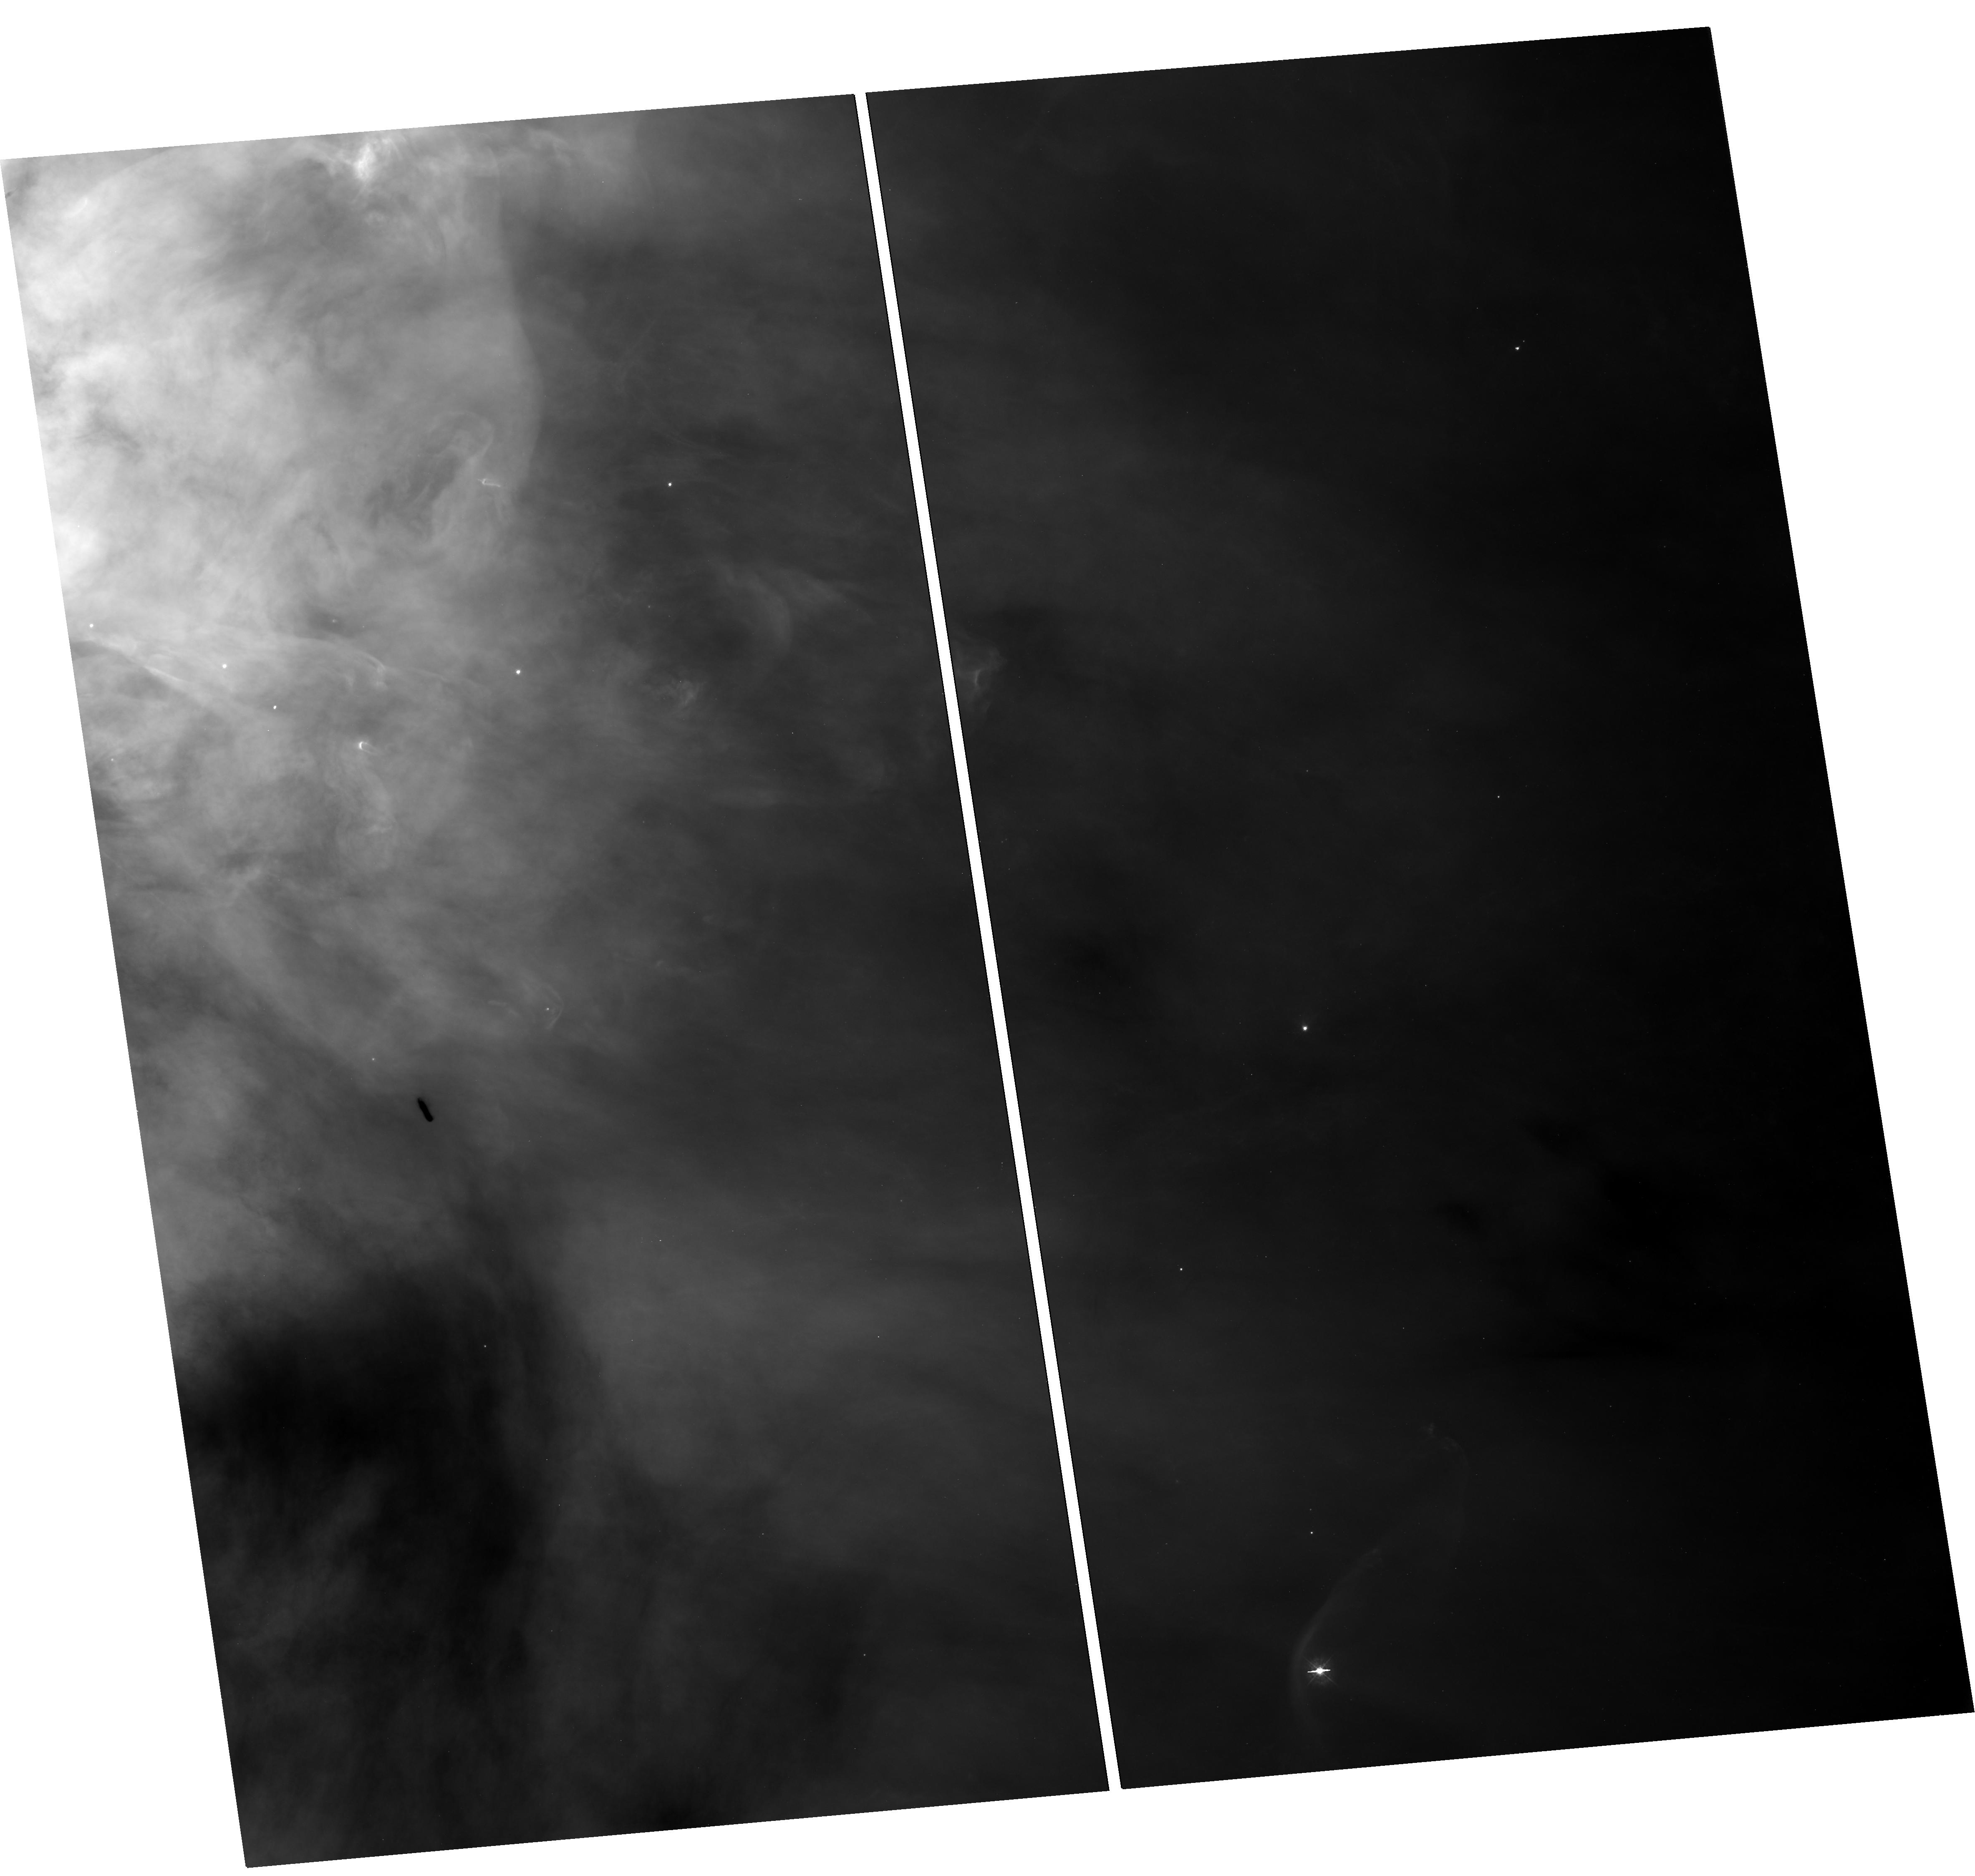
Target: M42-BOX2-TRAPEZIUM-WEST. Instrument: WFC3/UVIS. Filter: F336W. Exposure: 29 min. Observation ID: hst_13419_03_wfc3_uvis_f336w_icaz03

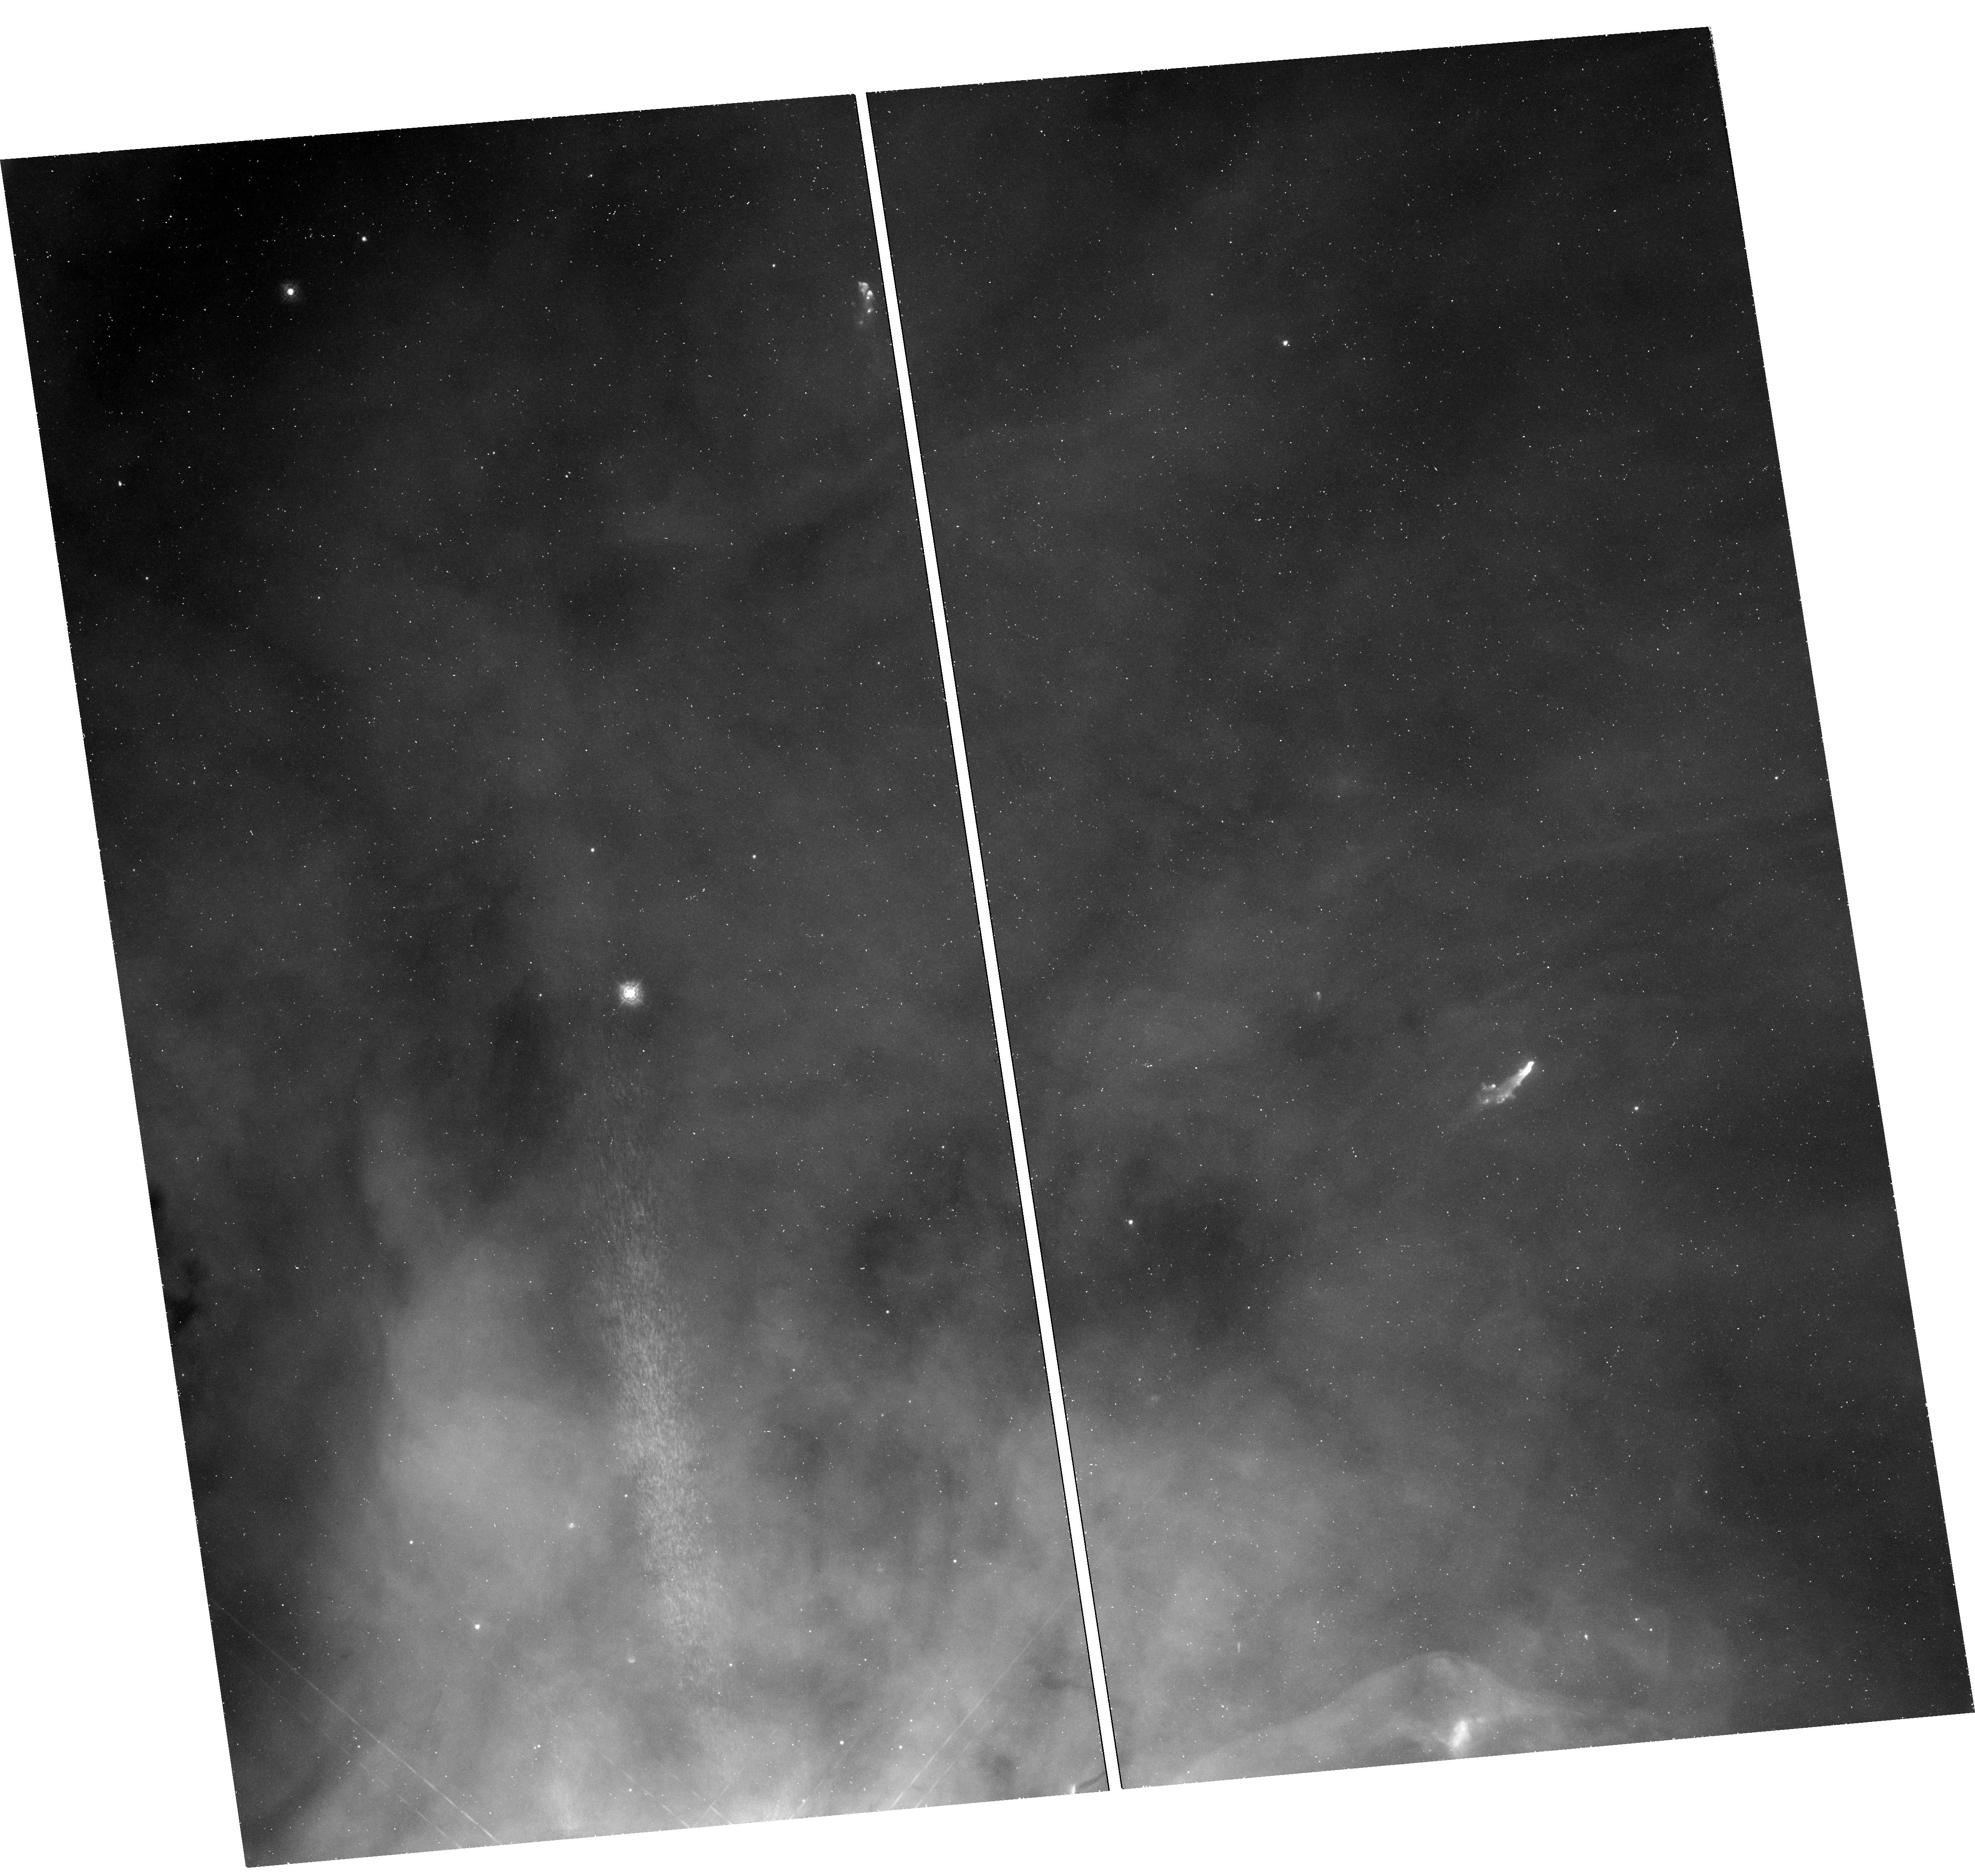
Target: M42-BOX3-TRAPEZIUM-NORTH. Instrument: WFC3/UVIS. Filter: F280N. Exposure: 54 min. Observation ID: hst_13419_06_wfc3_uvis_f280n_icaz06

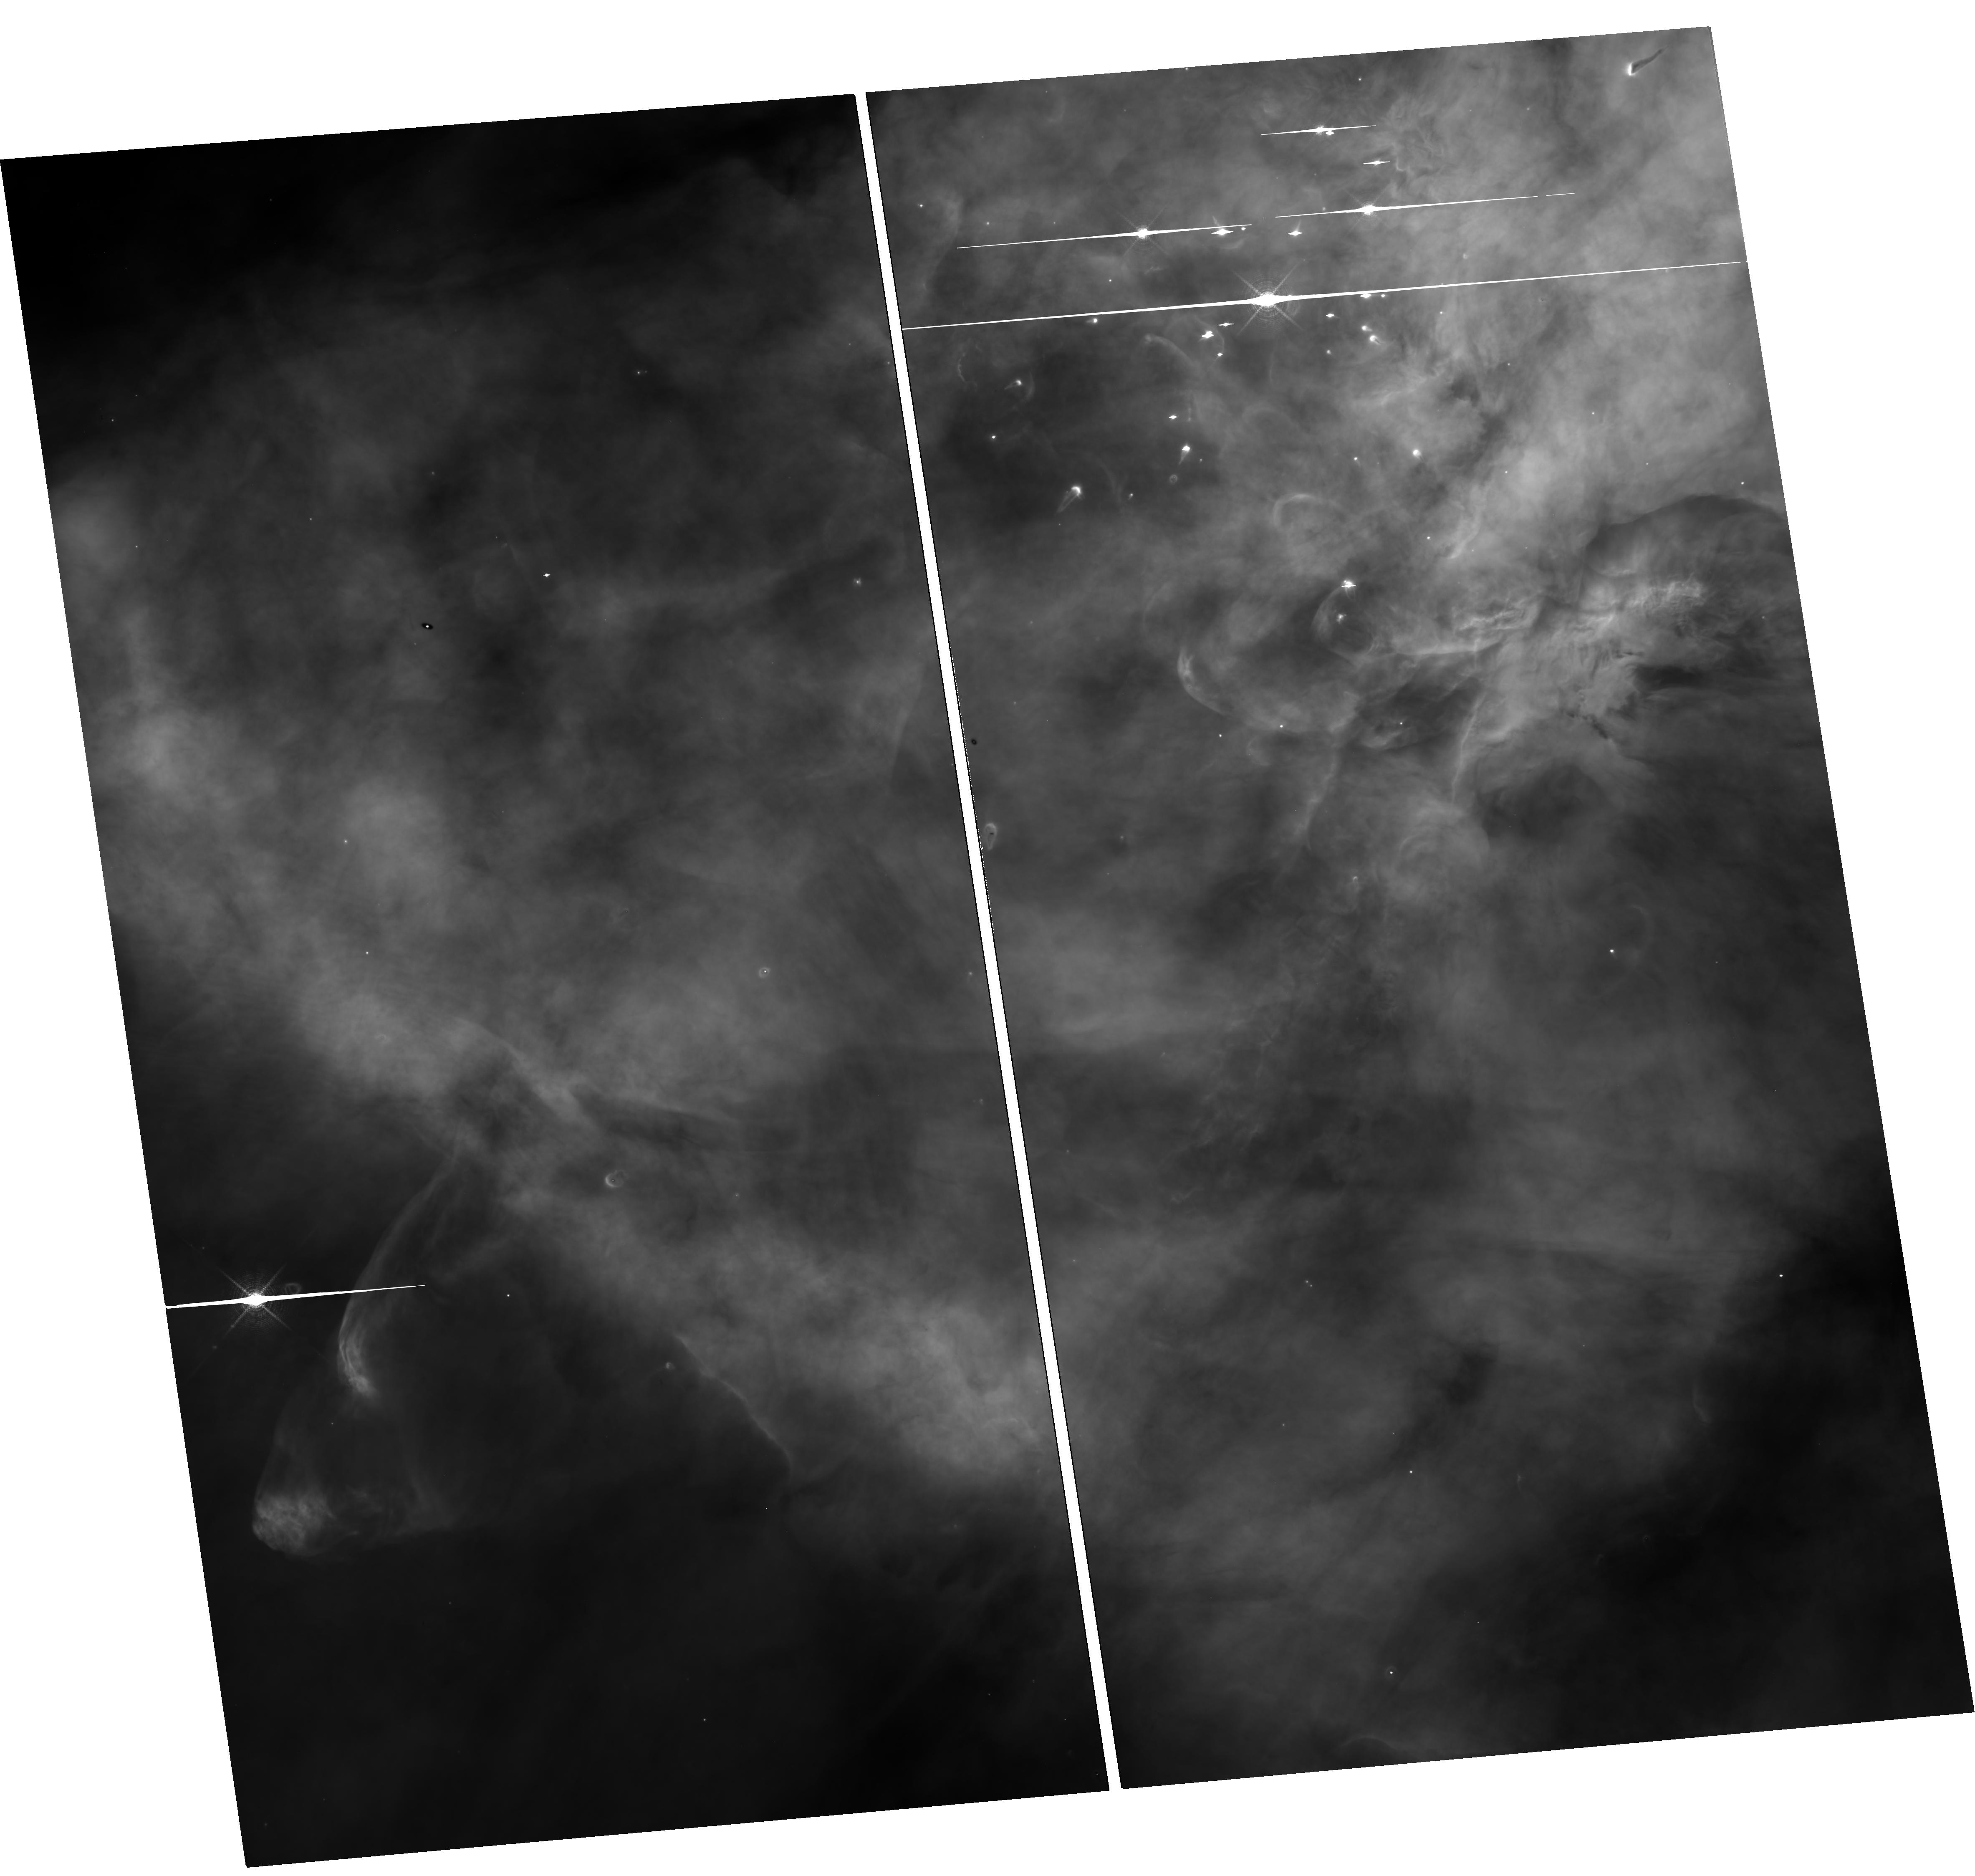
Target: M42-BOX1-TRAPEZIUM-SOUTH. Instrument: WFC3/UVIS. Filter: F656N. Exposure: 29 min. Observation ID: hst_13419_01_wfc3_uvis_f656n_icaz01

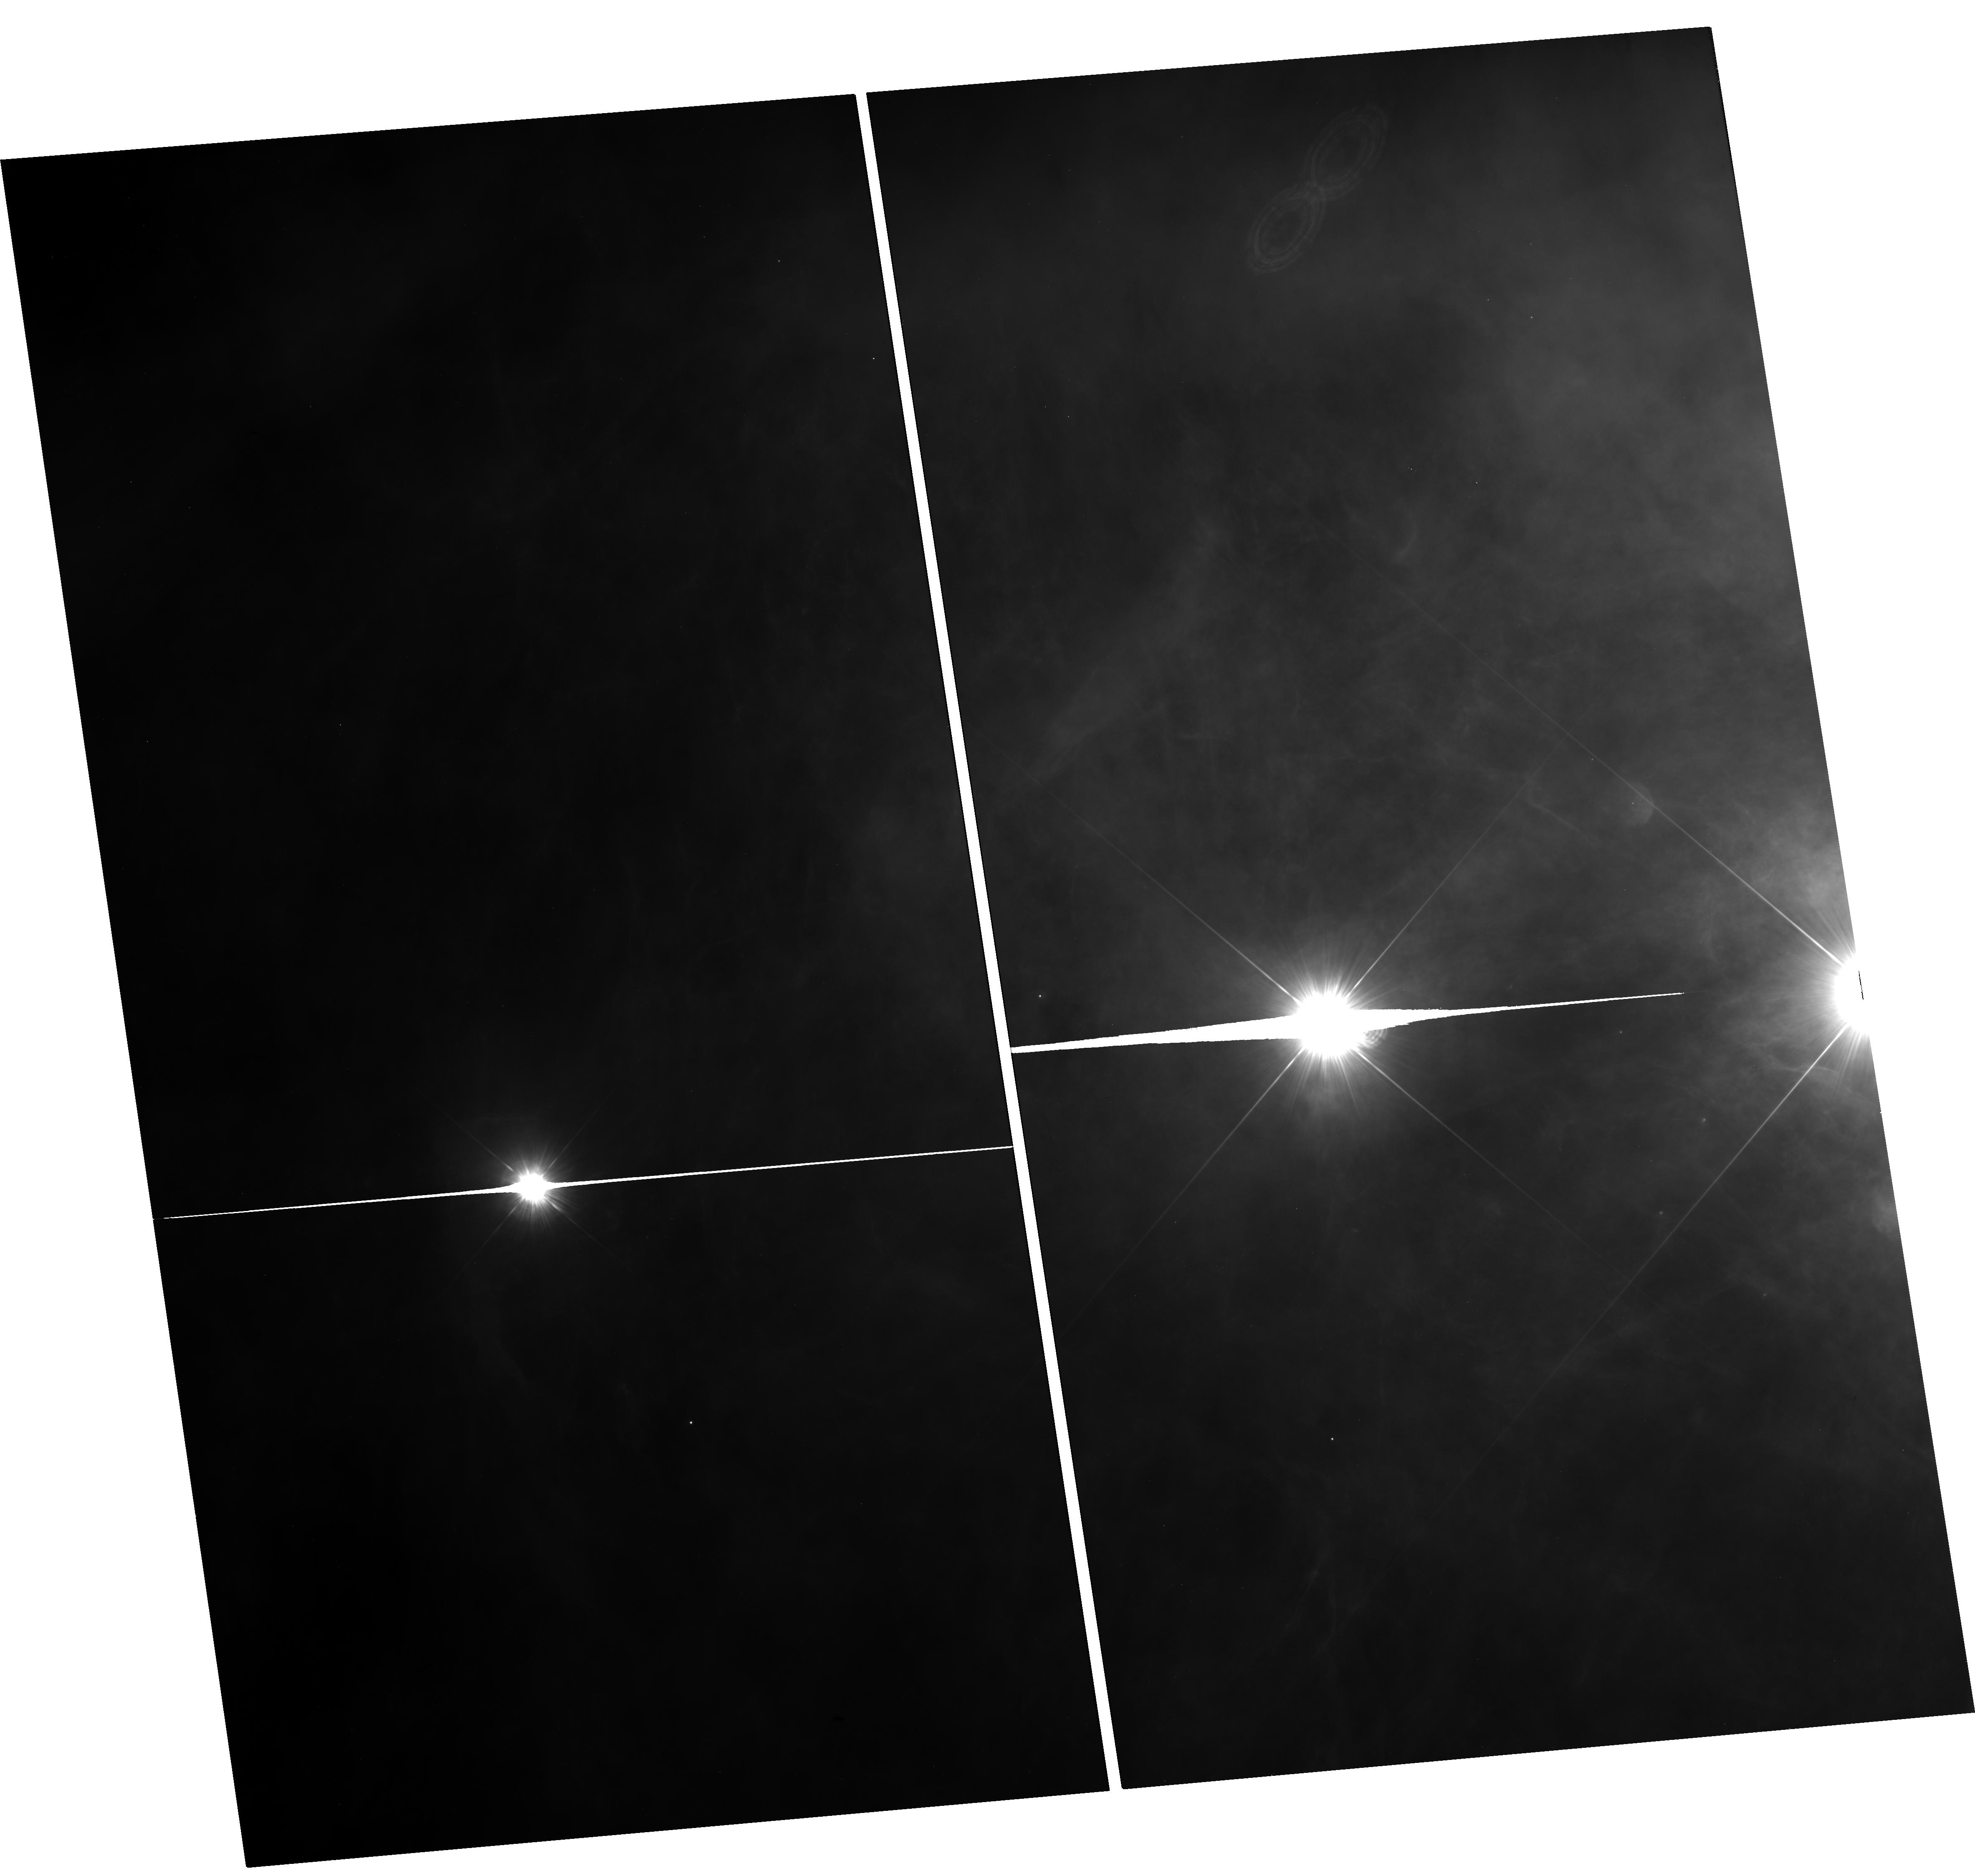
Target: M43-BOX5-BAR-SOUTHEAST. Instrument: WFC3/UVIS. Filter: F225W. Exposure: 29 min. Observation ID: hst_13419_07_wfc3_uvis_f225w_icaz07

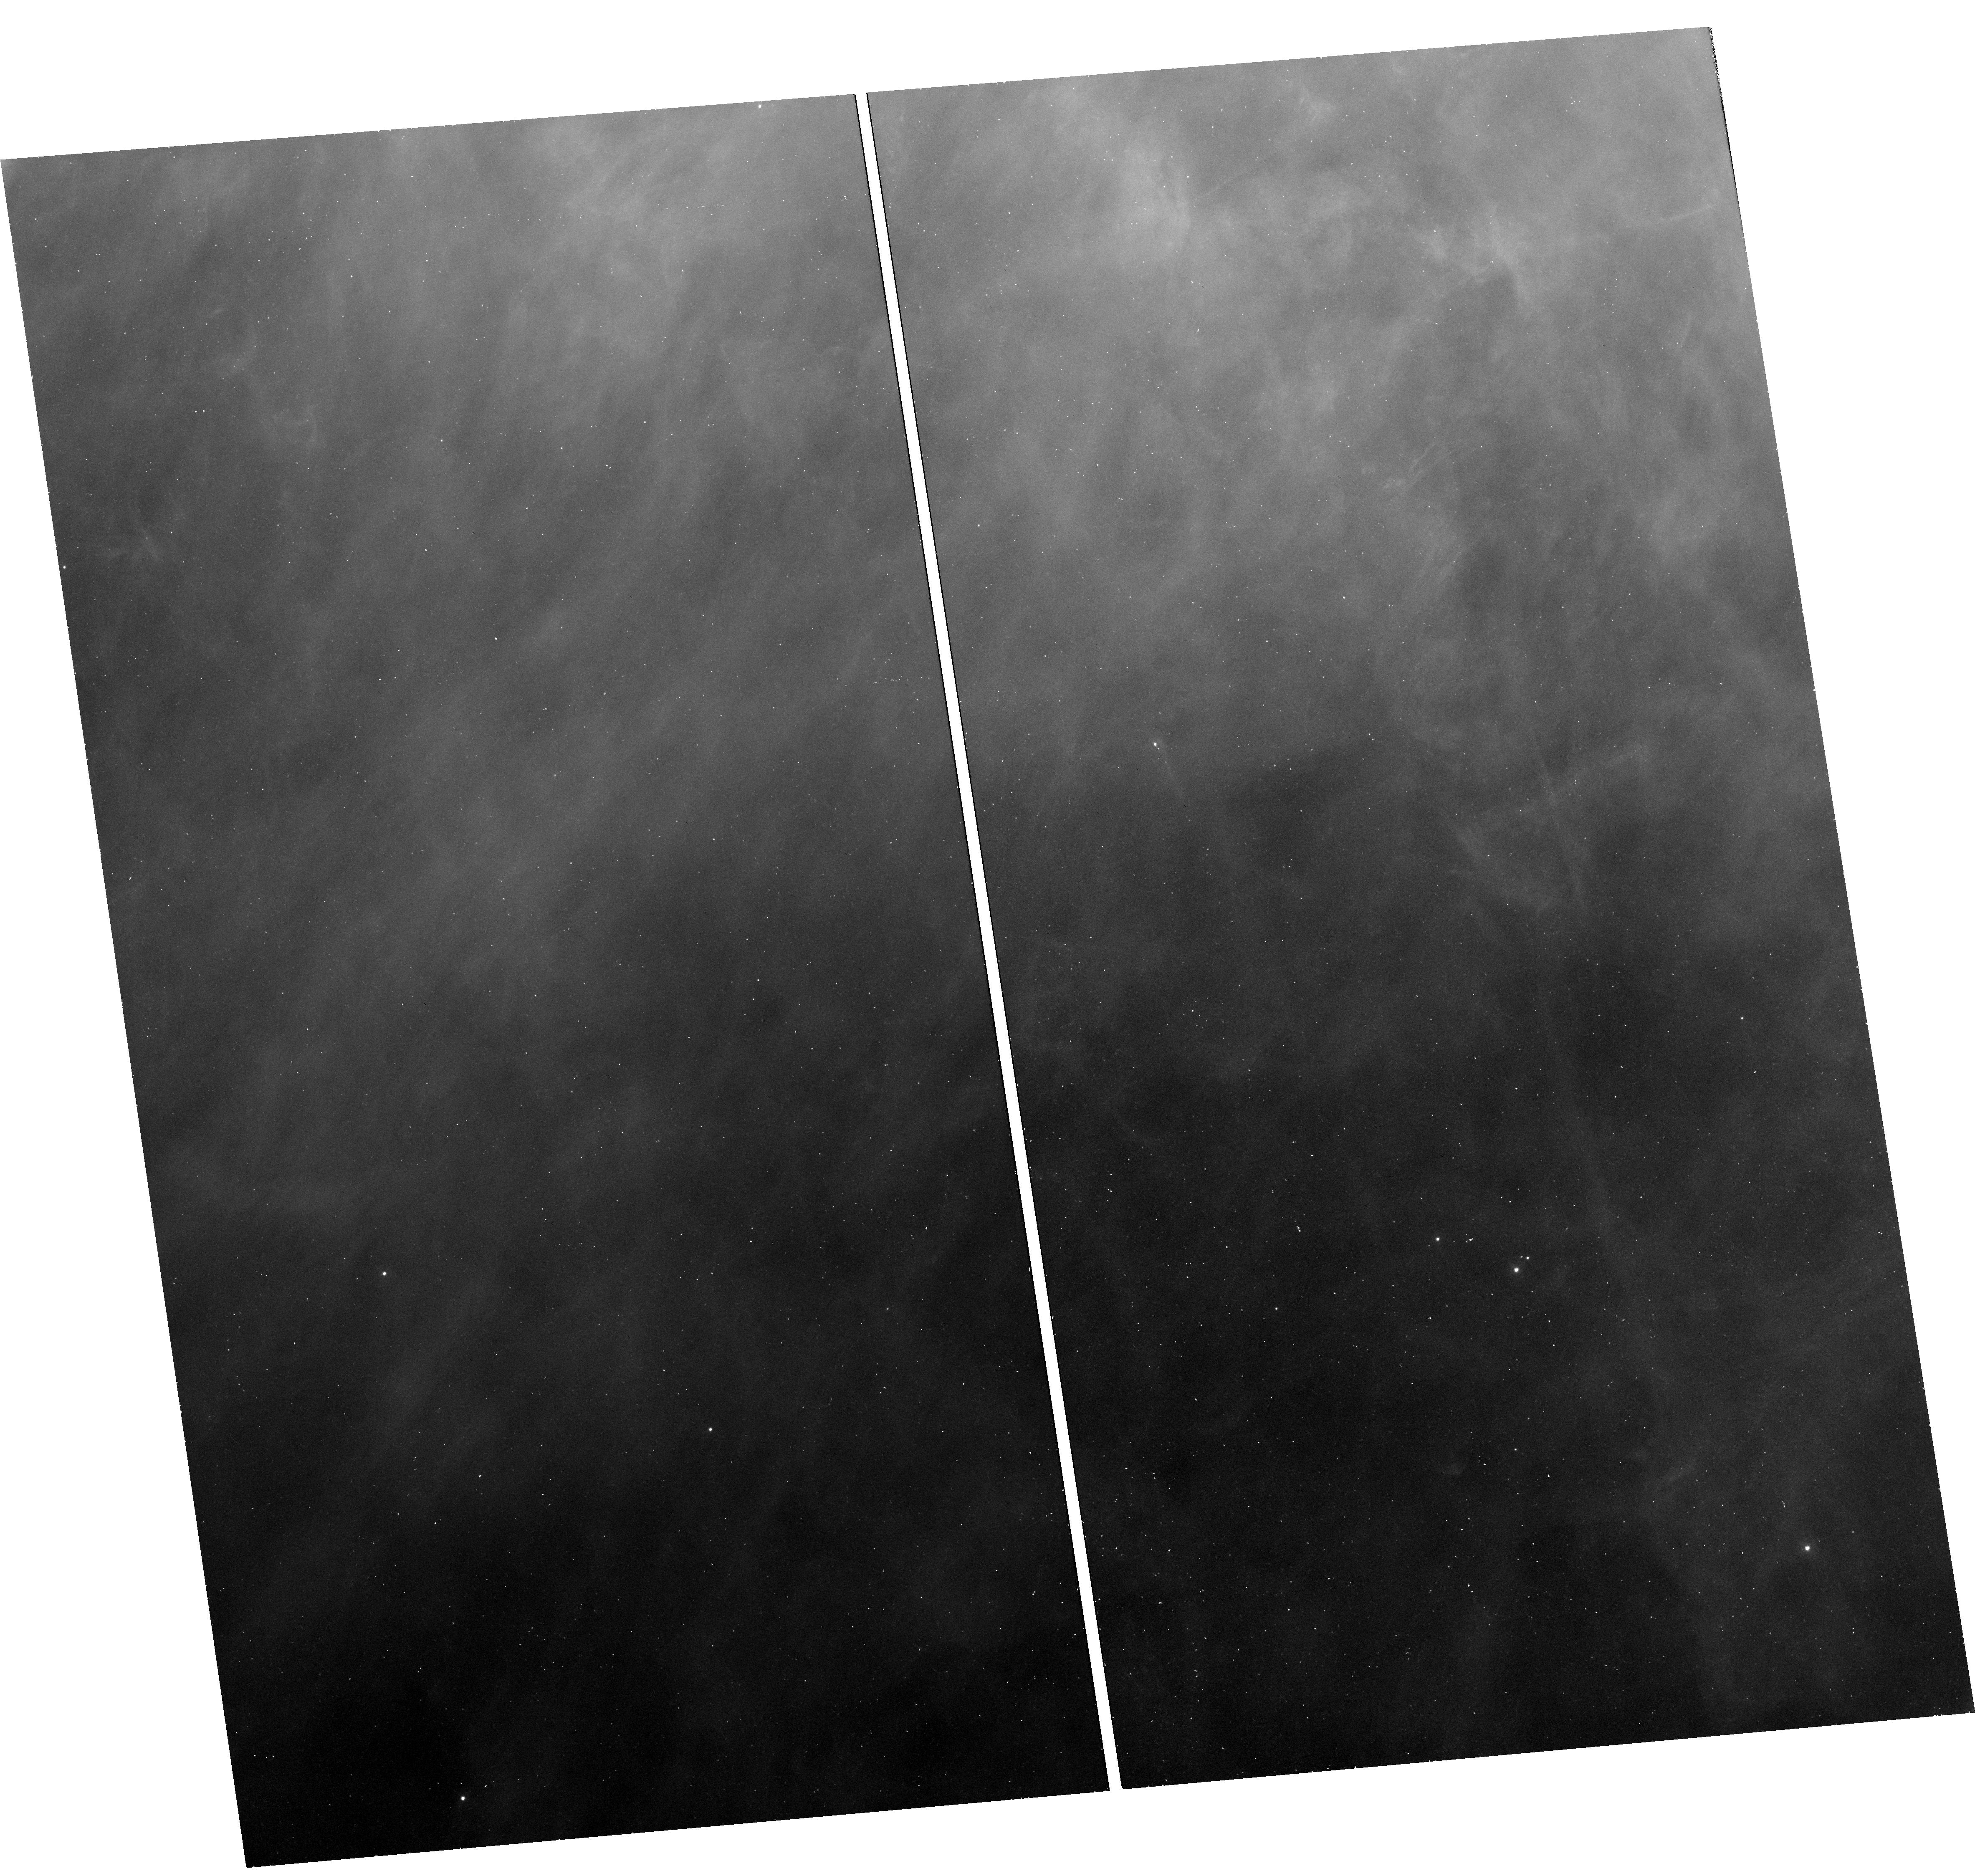
Target: M42-BOX7-HH502. Instrument: WFC3/UVIS. Filter: F225W. Exposure: 29 min. Observation ID: hst_13419_09_wfc3_uvis_f225w_icaz09

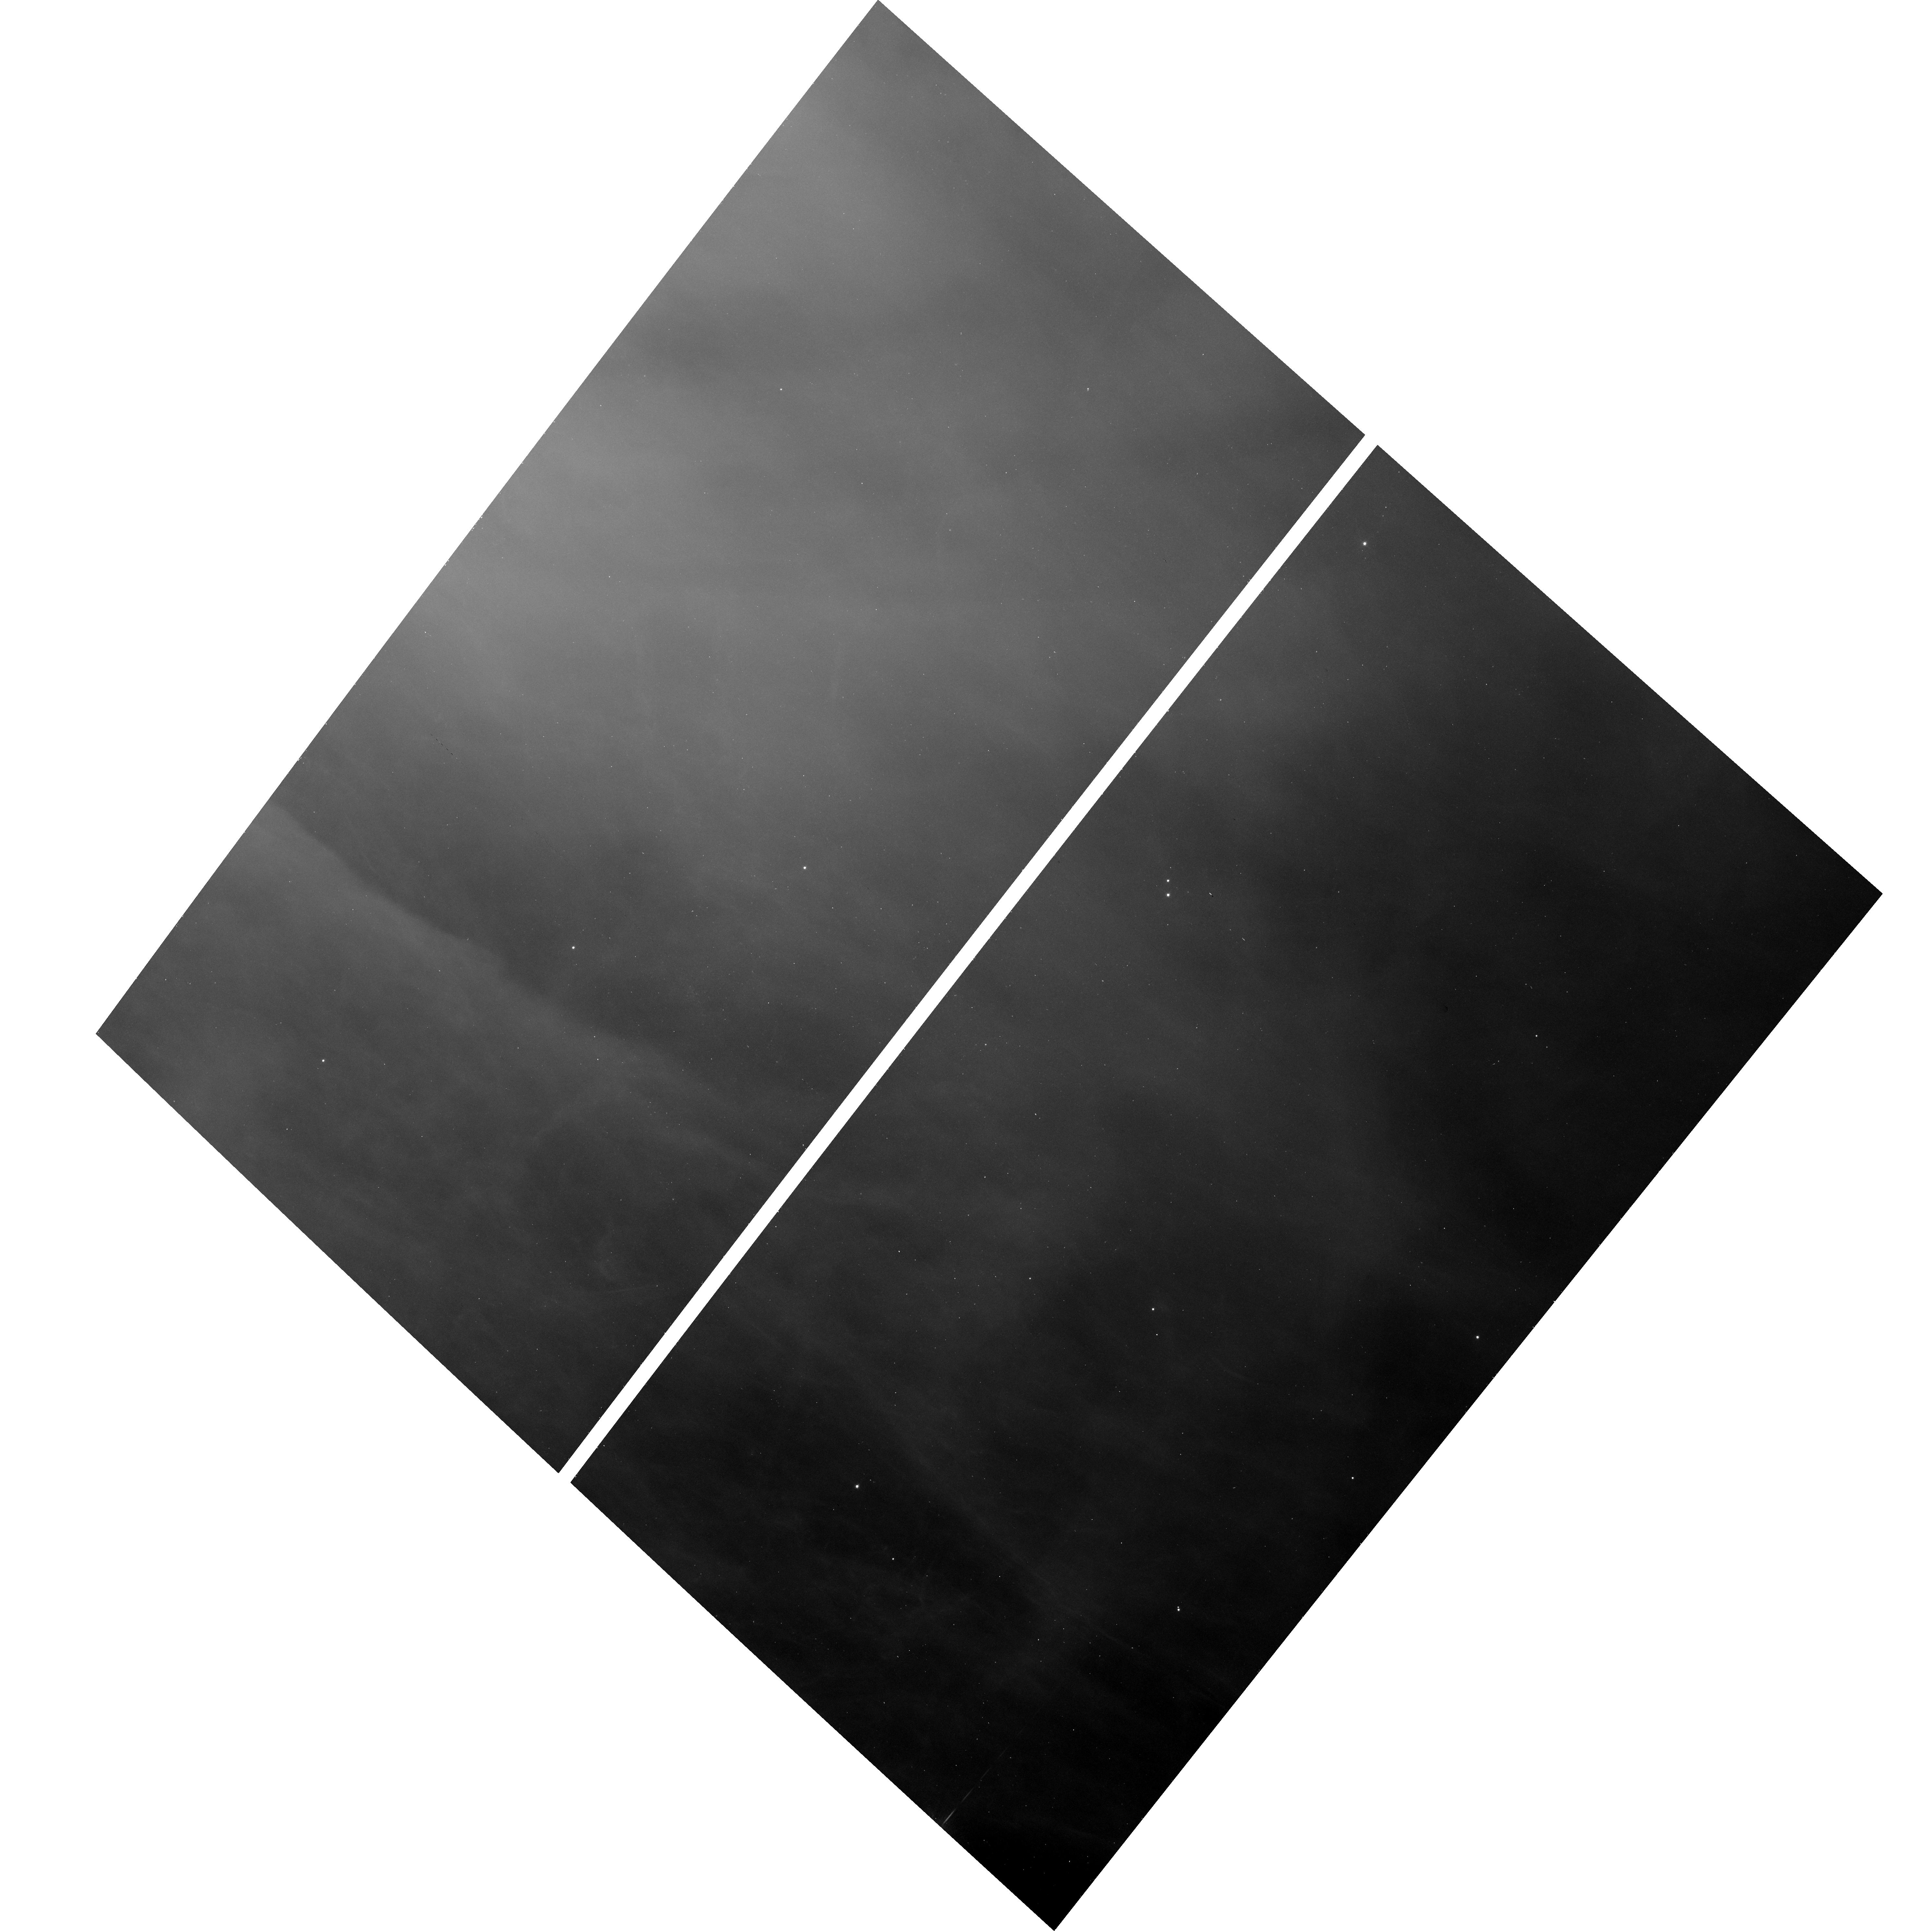
Target: M42-BOX4-BEEHIVE. Instrument: ACS/WFC. Filter: F502N. Exposure: 27 min. Observation ID: hst_13419_08_acs_wfc_f502n_jcaz08

The First Ultraviolet Survey of Orion Nebulas Protoplanetary Disks and Outflows (PI: Bally, John)

The Orion Nebula contains the nearest site of massive star-formation and the largest concentration of young stars, proto-planetary disks, and outflows in the Solar vicinity. Orion is a laboratory for addressing long-standing questions in the formation massive stars, star clusters, and the evolution of proto-planetary disks. A new WFC3 UV survey of the Nebula is proposed to resolve unprecedented detail in proto-planetary disks seen in silhouette, bright proplyds, and outflows, generating the first high-resolution UV images of a Galactic massive star-forming region. In the UV, nebular background provides a backlight 10 to 30 times brighter than at visual wavelengths. Low-mass young stars are much dimmer in the UV than in the visual, so disks previously hidden by stellar glare will be detected and characterized resulting in measurements of disk sizes. The color of radiation transmitted through the translucent dust in proplyds will probe grain growth. The UV MgII, violet [OII], and new H-alpha images will provide new constraints on disk mass-loss rates. By combining these measurements with our ALMA sub-mm determination of disk masses, disk life-times will be estimated. Outflows in the Nebula will be imaged for the first time in [OII] and [MgII] to probe the transition from neutral to ionized gas. Because of large proper motions, new WFC3 H-alpha images are required to register the MgII and [OII] data. The WFC3 H-alpha and coordinated parallel H-alpha imaging with ACS will be combined with archival HST images, to measure proper motions of nebular structures and outflows with unprecedented precision.